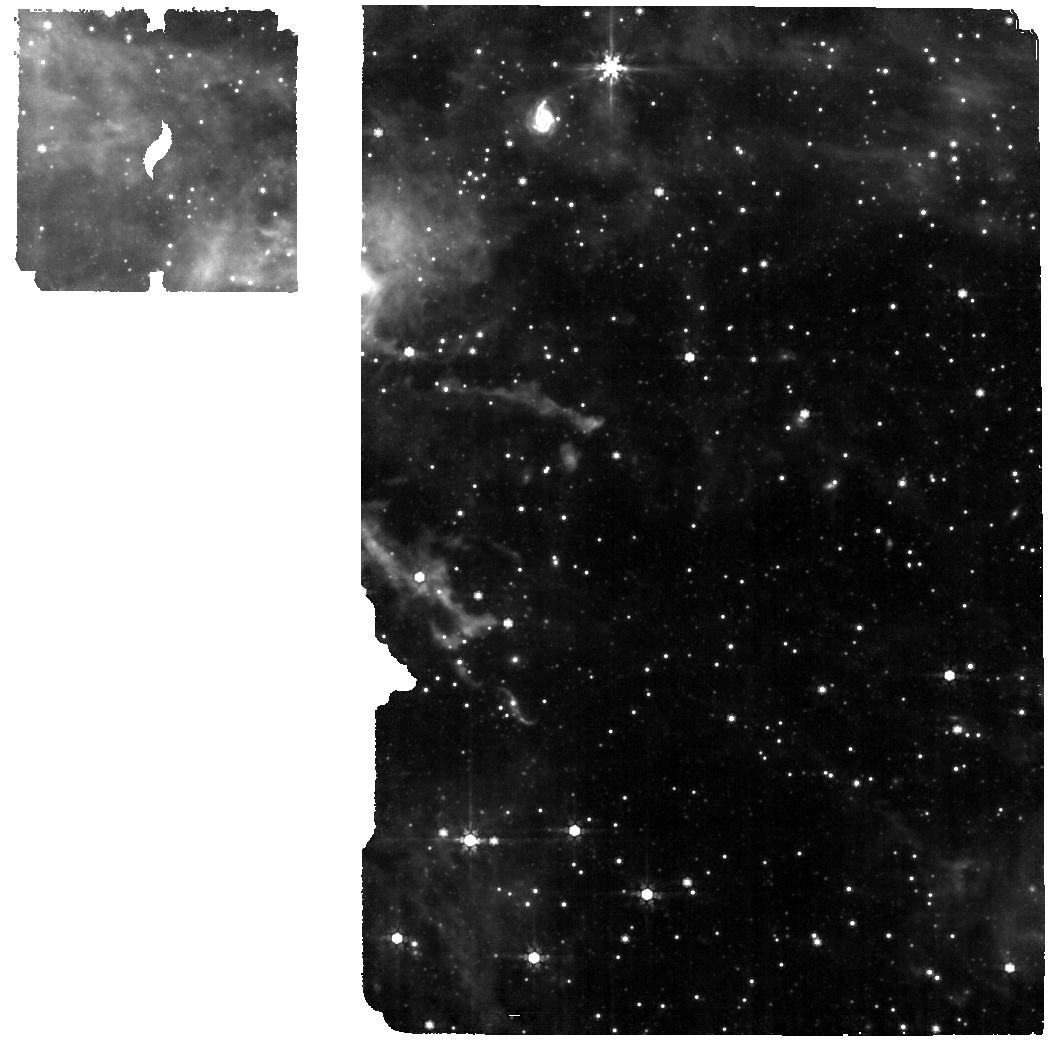
Target: SMP-LMC-058. Instrument: MIRI. Filter: F770W. Exposure: 25 min. Observation ID: jw01523-o003_t008_miri_f770w

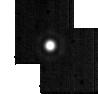
Target: HD2811. Instrument: MIRI. Filter: F2550W. Exposure: 2 min. Observation ID: jw01523-o010_t010_miri_f2550w-sub64

MRS External Flatfield (PI: Law, David R.)

This activity performs external flatfields (illumination flats) to provide low-spatial-frequency flatfields (L-flats) for the MIRI MRS. The data provided will probe the overall system transmission and illumination of the detectors, as a function of position in the focal plane, wavelength, and the resulting map onto position on the detectors. Repeating the similar observations obtained in commissioning (CAR-MIRI-061) will provide a valuable check on the stability of system transmission and pixel responsivity and, with the added integration time, improve the signal-noise-ratio (SNR) of the resultant L-flat. The first choice for a target is a nearby extended planetary nebula NGC 7027. Additonal observations include SMP LMC 058 and an MRS calibration lamp exposure to test photometric repeatability compared to commissioning, along with a reobservation of HR6514 in a crossed-dichroic configuration. This calibration program is provisional and may change in response to system developments and the final science program.